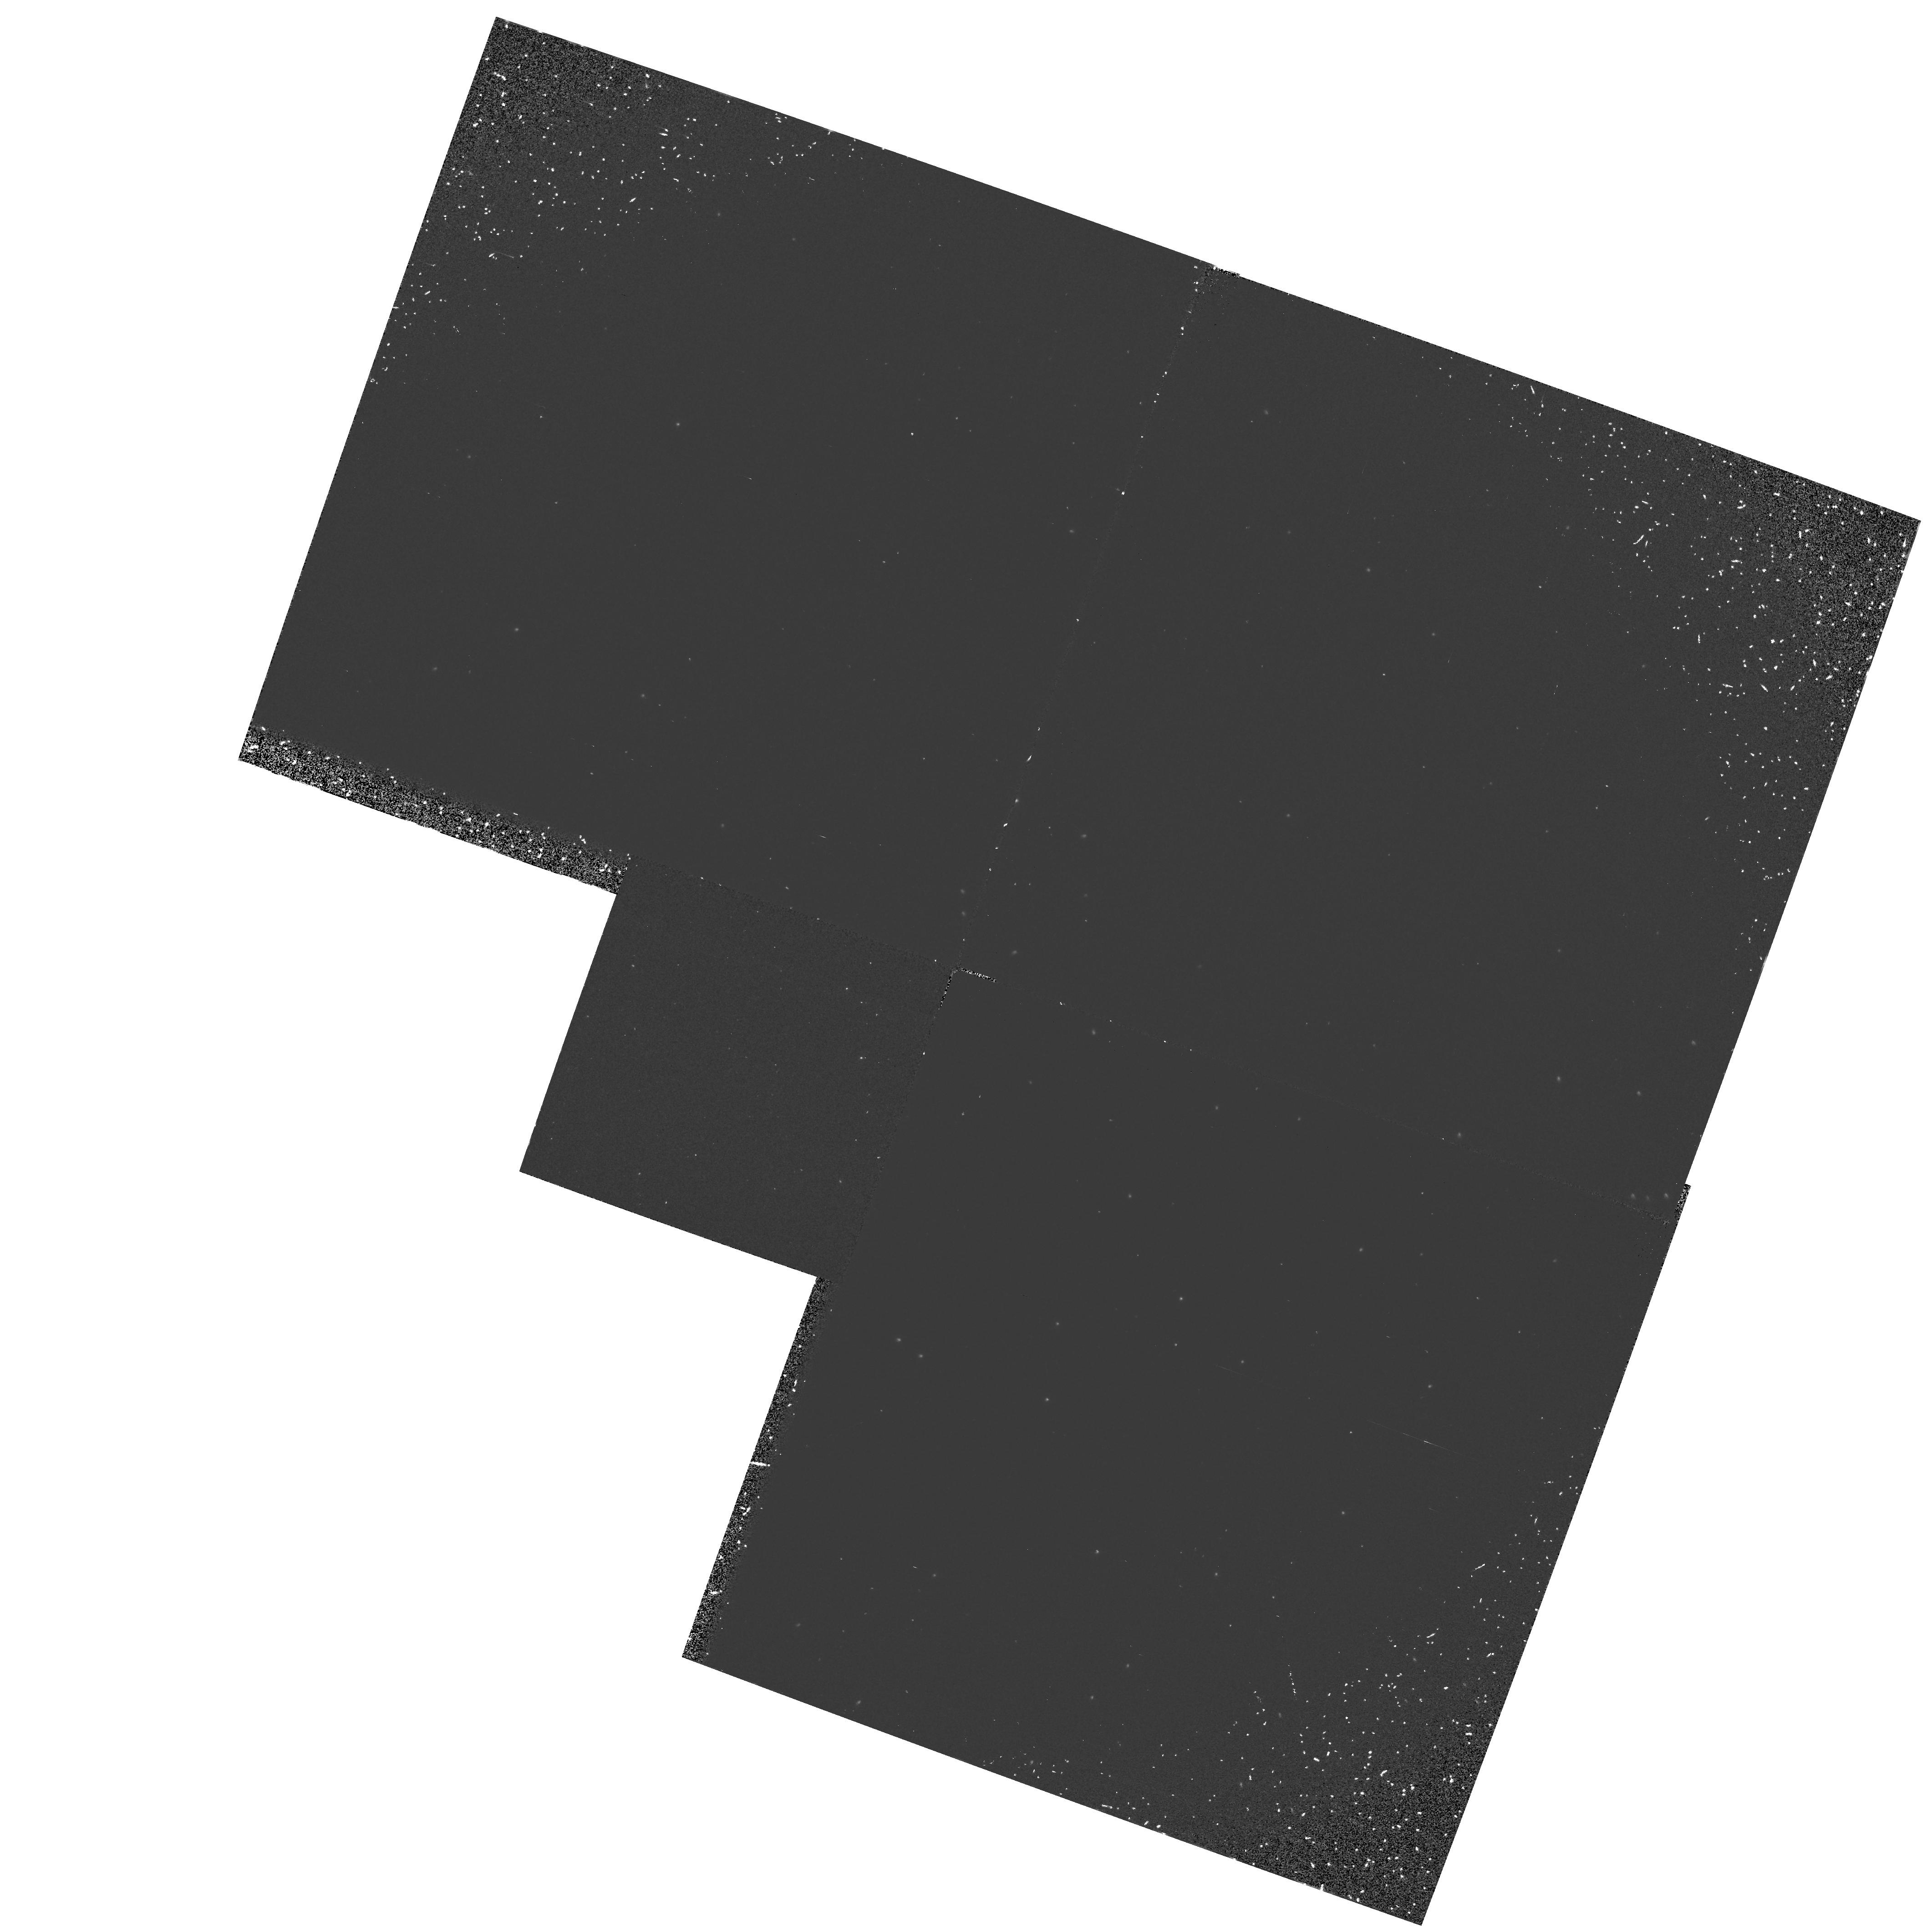
Target: NGC5139-POS3
Instrument: WFPC2/PC
Filter: F160BW
Exposure: 23 min
Observation ID: hst_6053_a3_wfpc2_pc_f160bw_u2ssa3

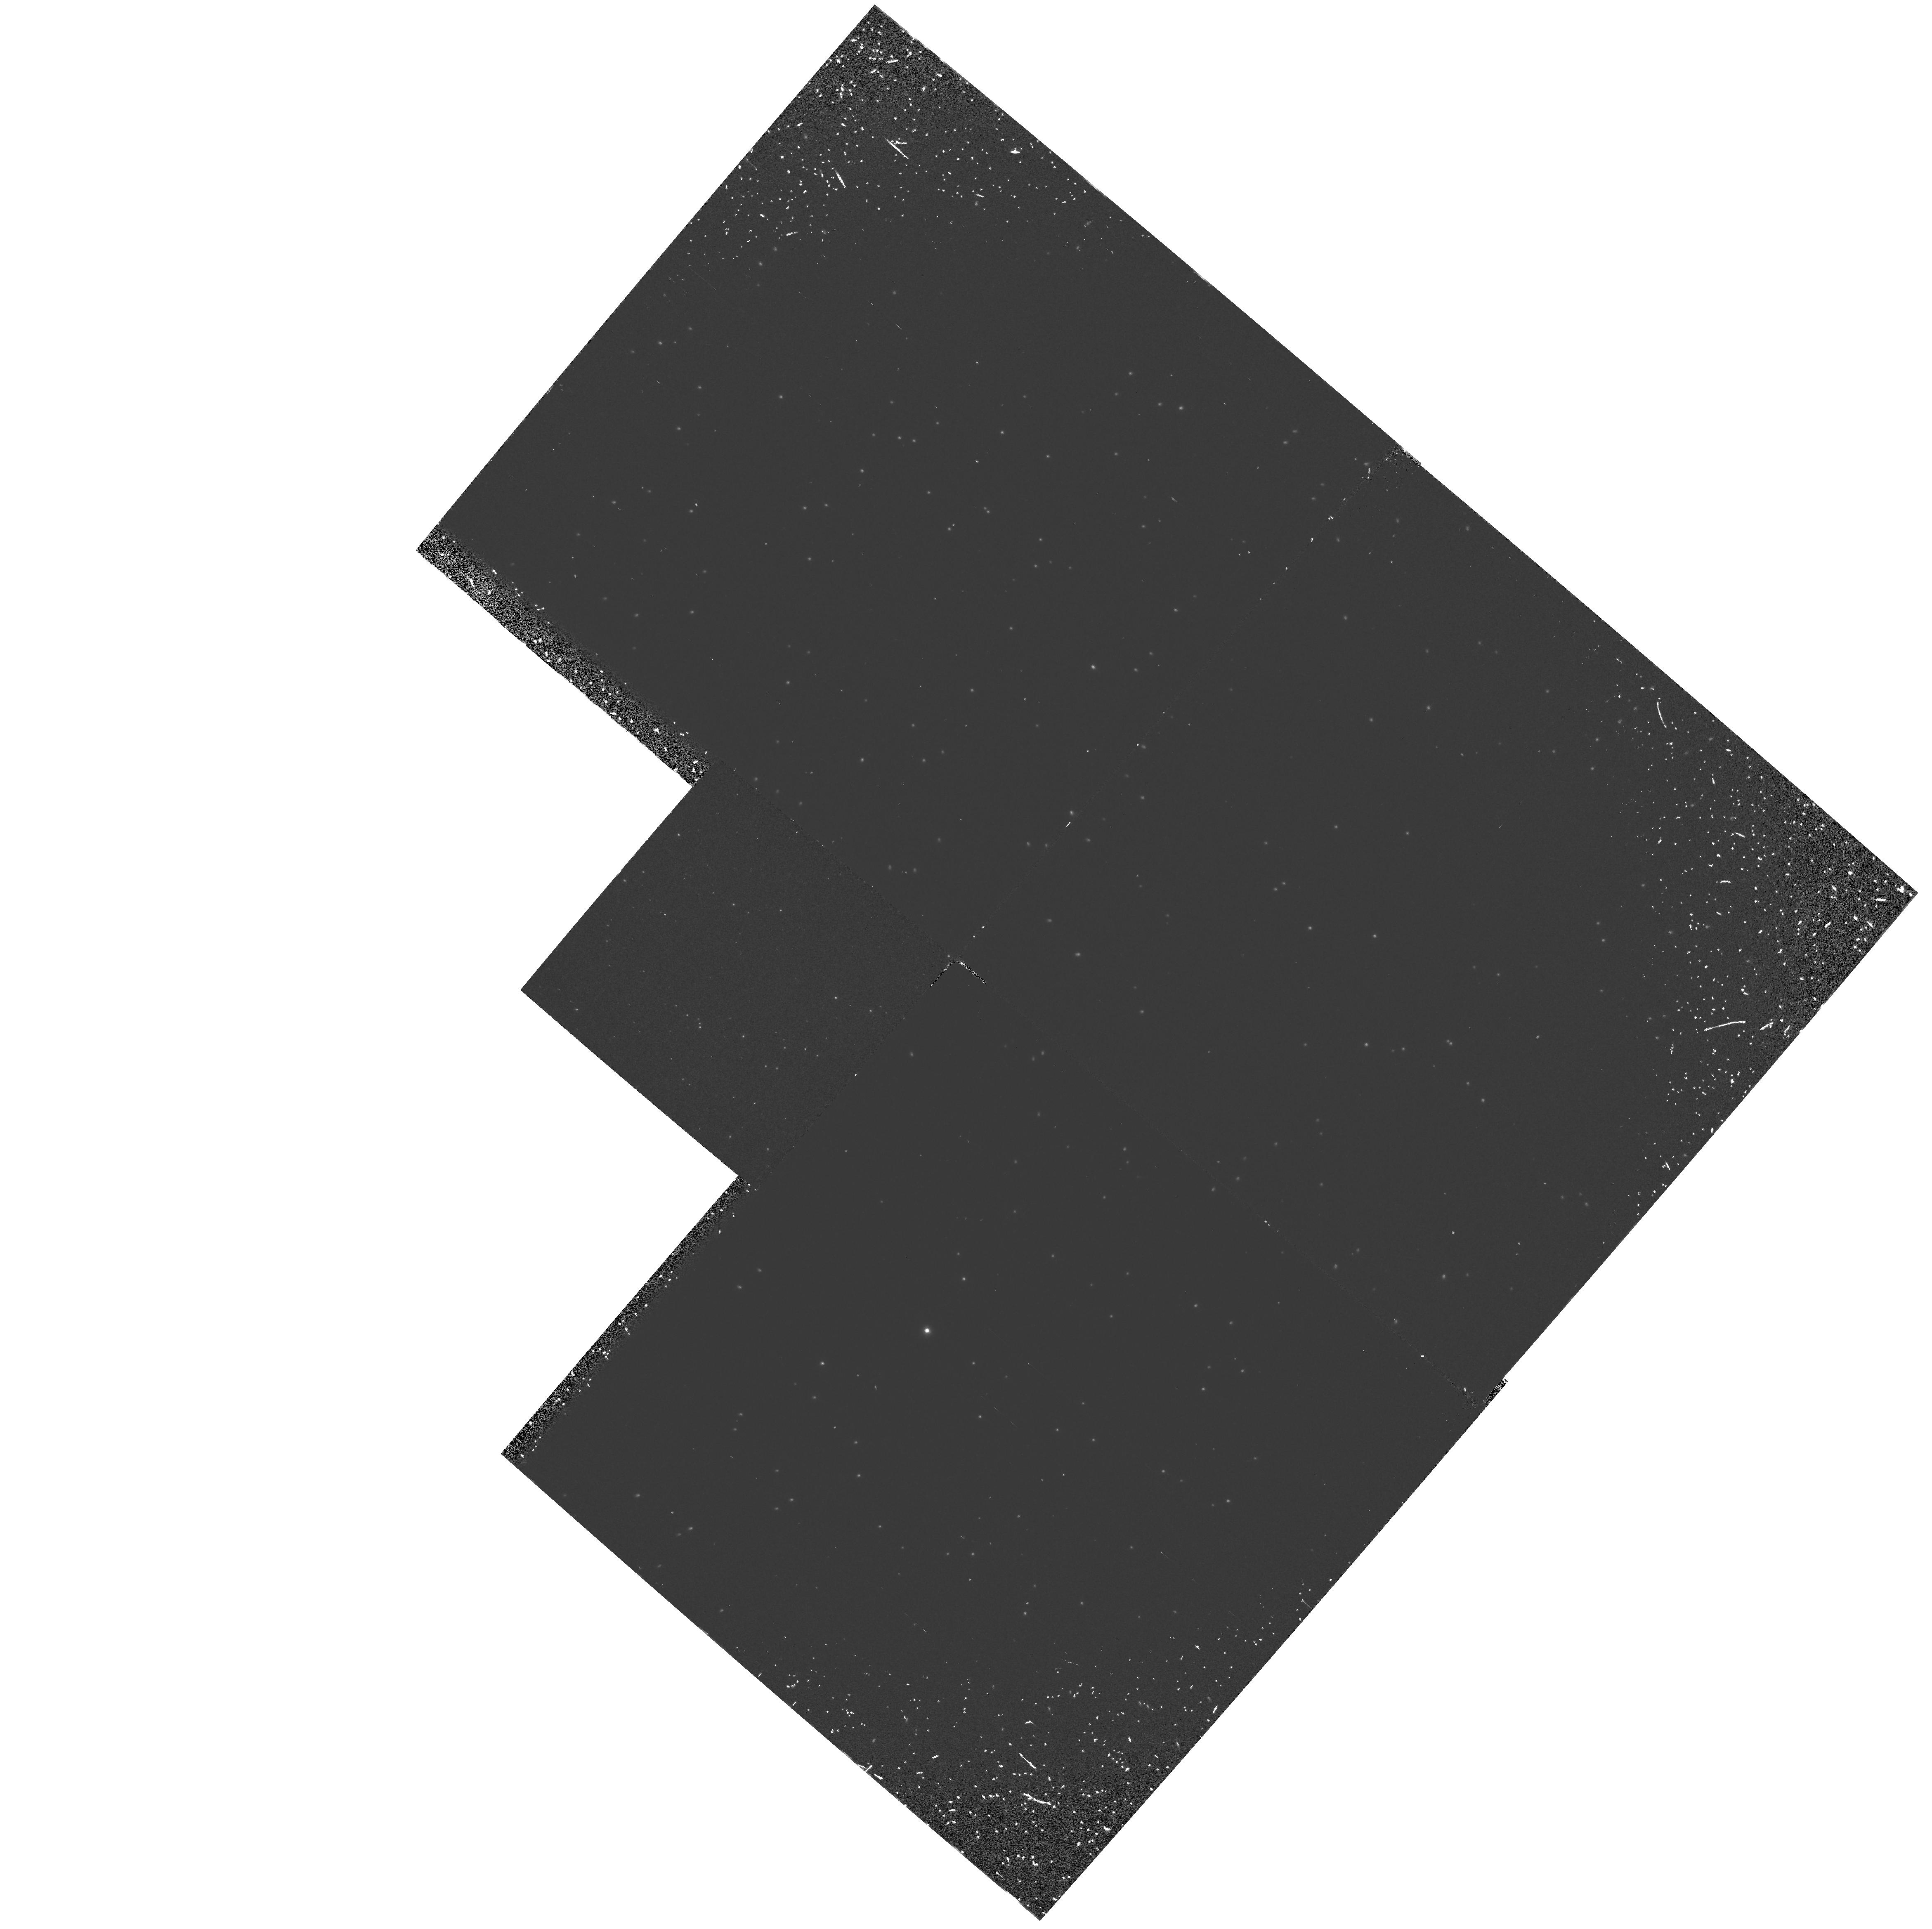
Target: NGC5139-POS1
Instrument: WFPC2/PC
Filter: F160BW
Exposure: 23 min
Observation ID: hst_6053_a1_wfpc2_pc_f160bw_u2ssa1

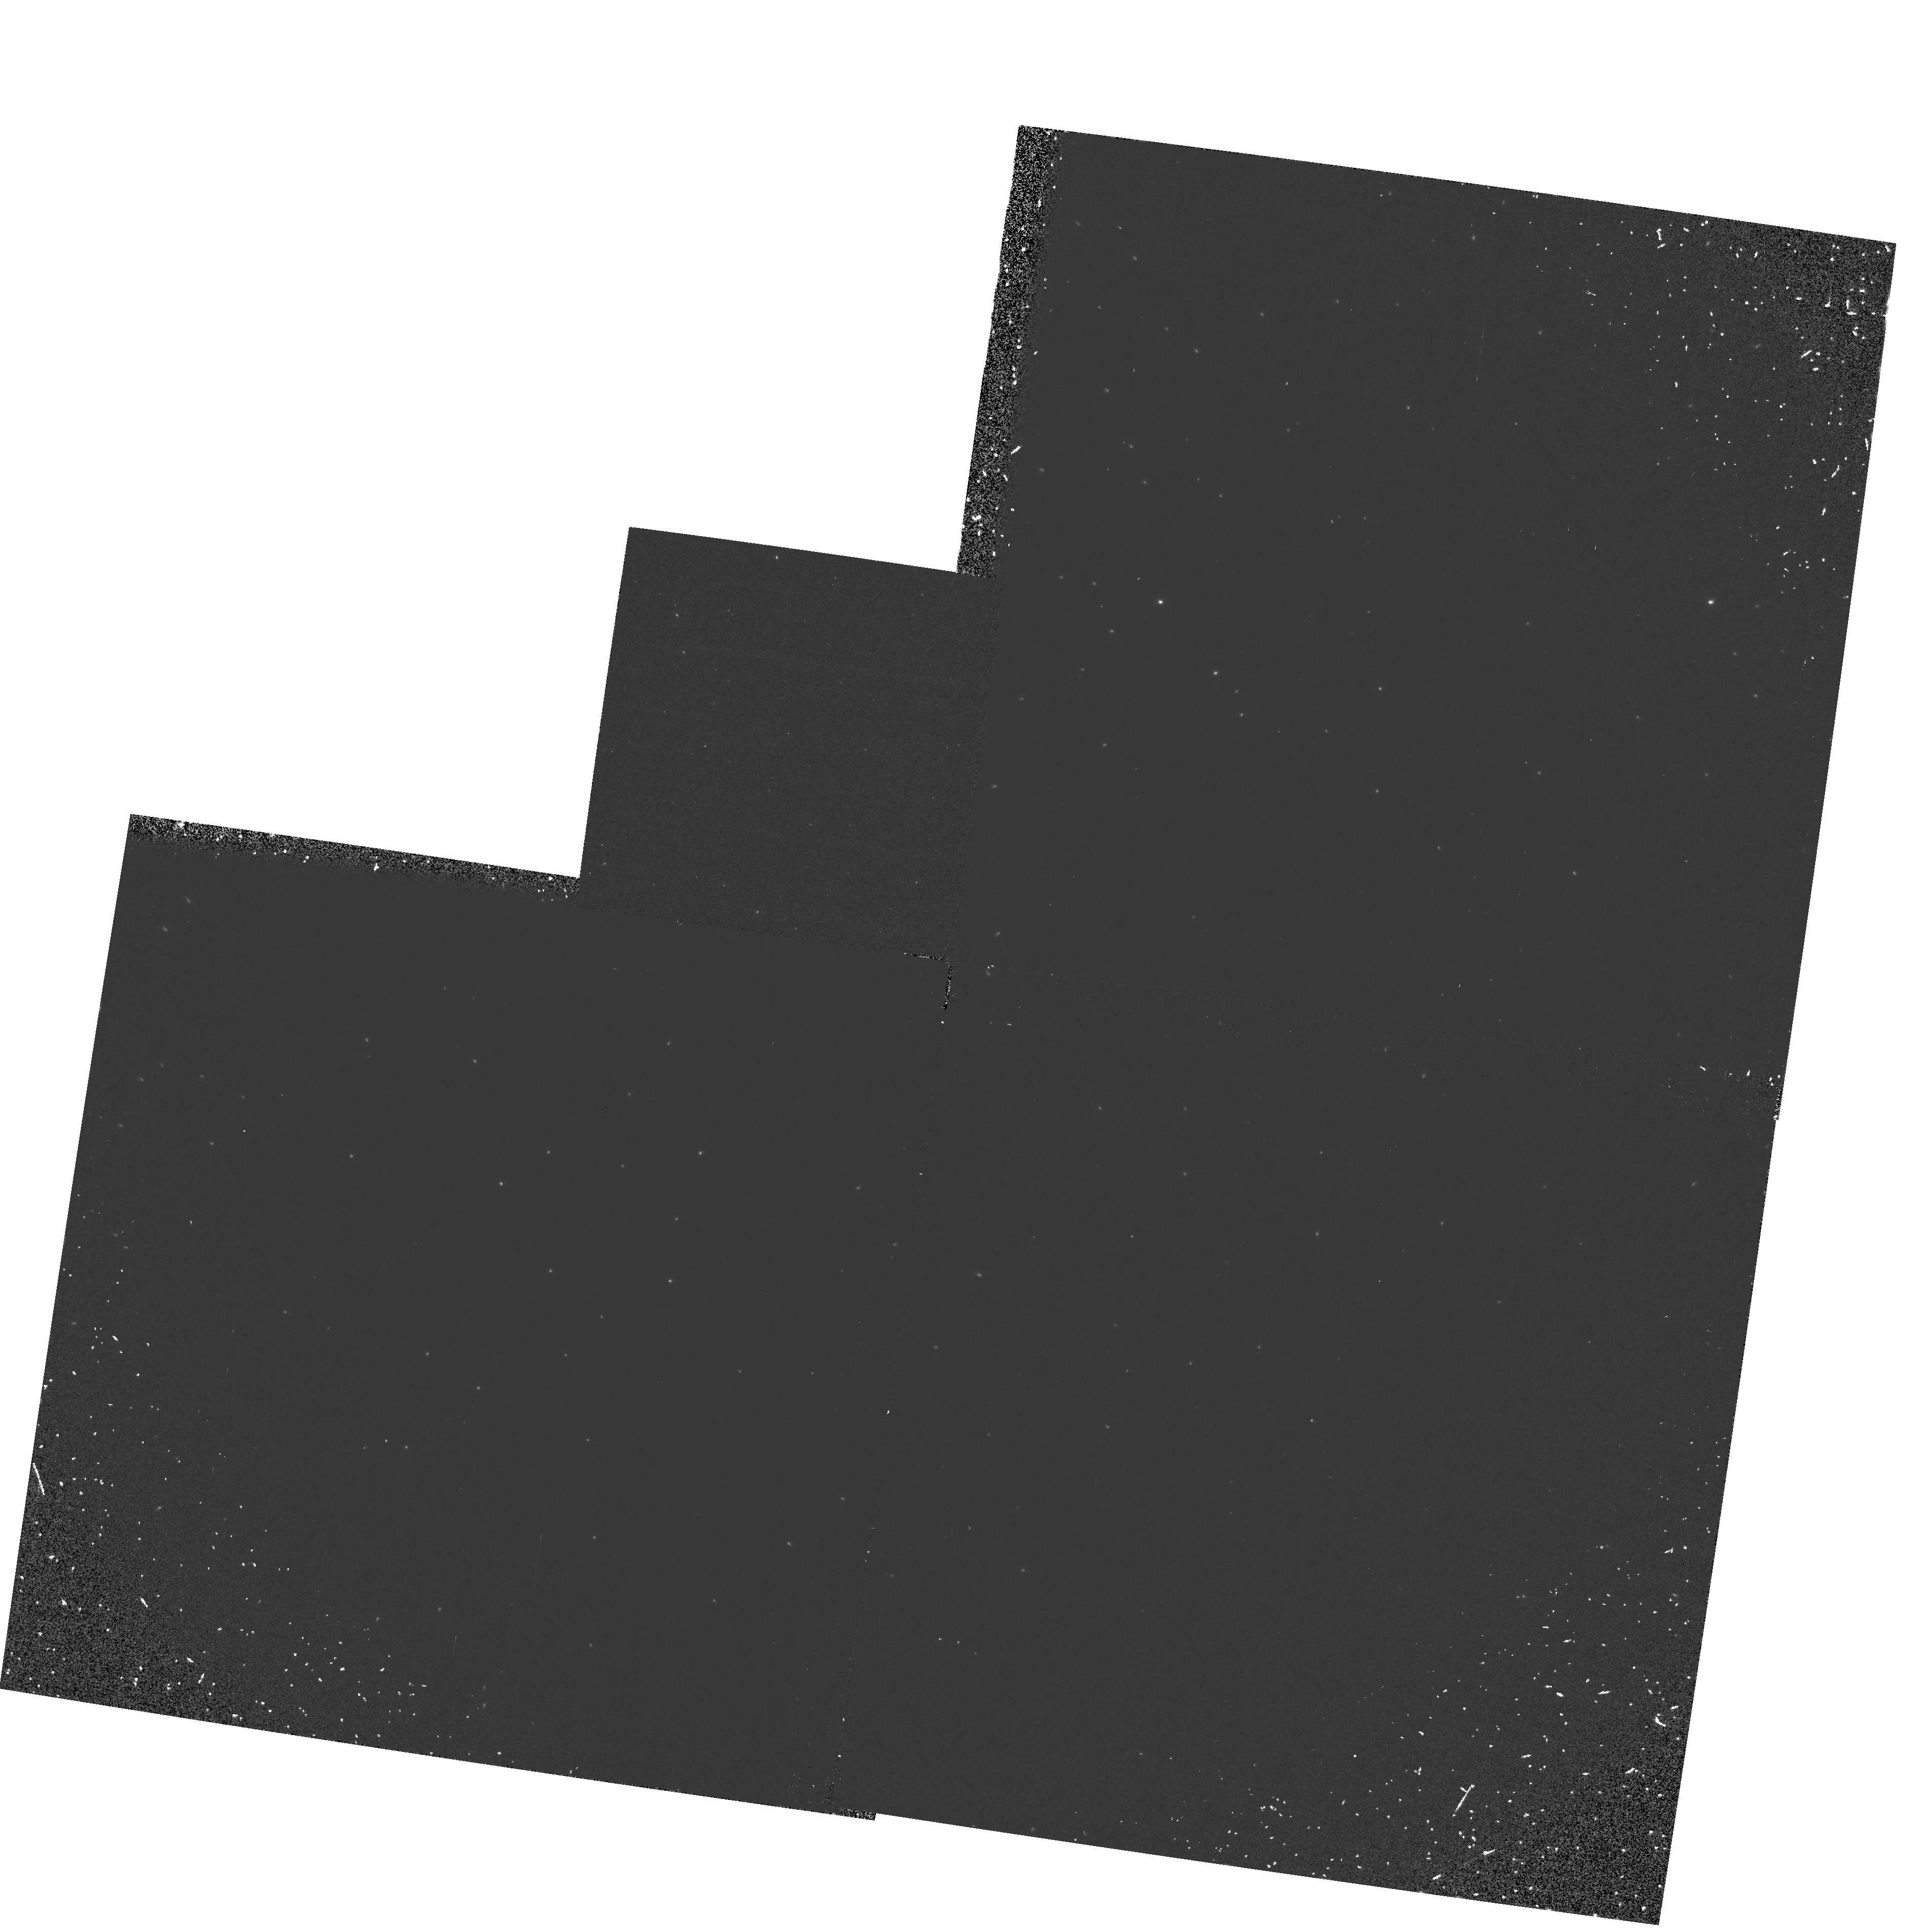
Target: NGC5139-POS2
Instrument: WFPC2/PC
Filter: F160BW
Exposure: 23 min
Observation ID: hst_6053_a2_wfpc2_pc_f160bw_u2ssa2

Extreme UV Stars in Omega Cen (PI: OConnell, Robert W.)

Far-ultraviolet imaging of the globular cluster Omega Centauri with the ASTRO-1 Ultraviolet Imaging Telescope has identified a large sample of hot stars in advanced evolutionary phases. Most of these appear to be normal blue horizontal branch (HB) stars, but some fall in extreme locations in the color- magnitude diagram. These include stars bluer than the nominal end of the HB, several of which have colors bluer than that of an infinitely hot blackbody, and very blue objects more luminous than HB stars which may be in the "AGB-Manque" phase of post-HB evolution. Here, we propose to obtain FOS spectra of a sample of these stars with the goal of clarifying their astrophysical status. Supplementary UV/optical WFPC2 frames will provide accurate positions and valuable high signal-to-noise photometry of the hot star population.